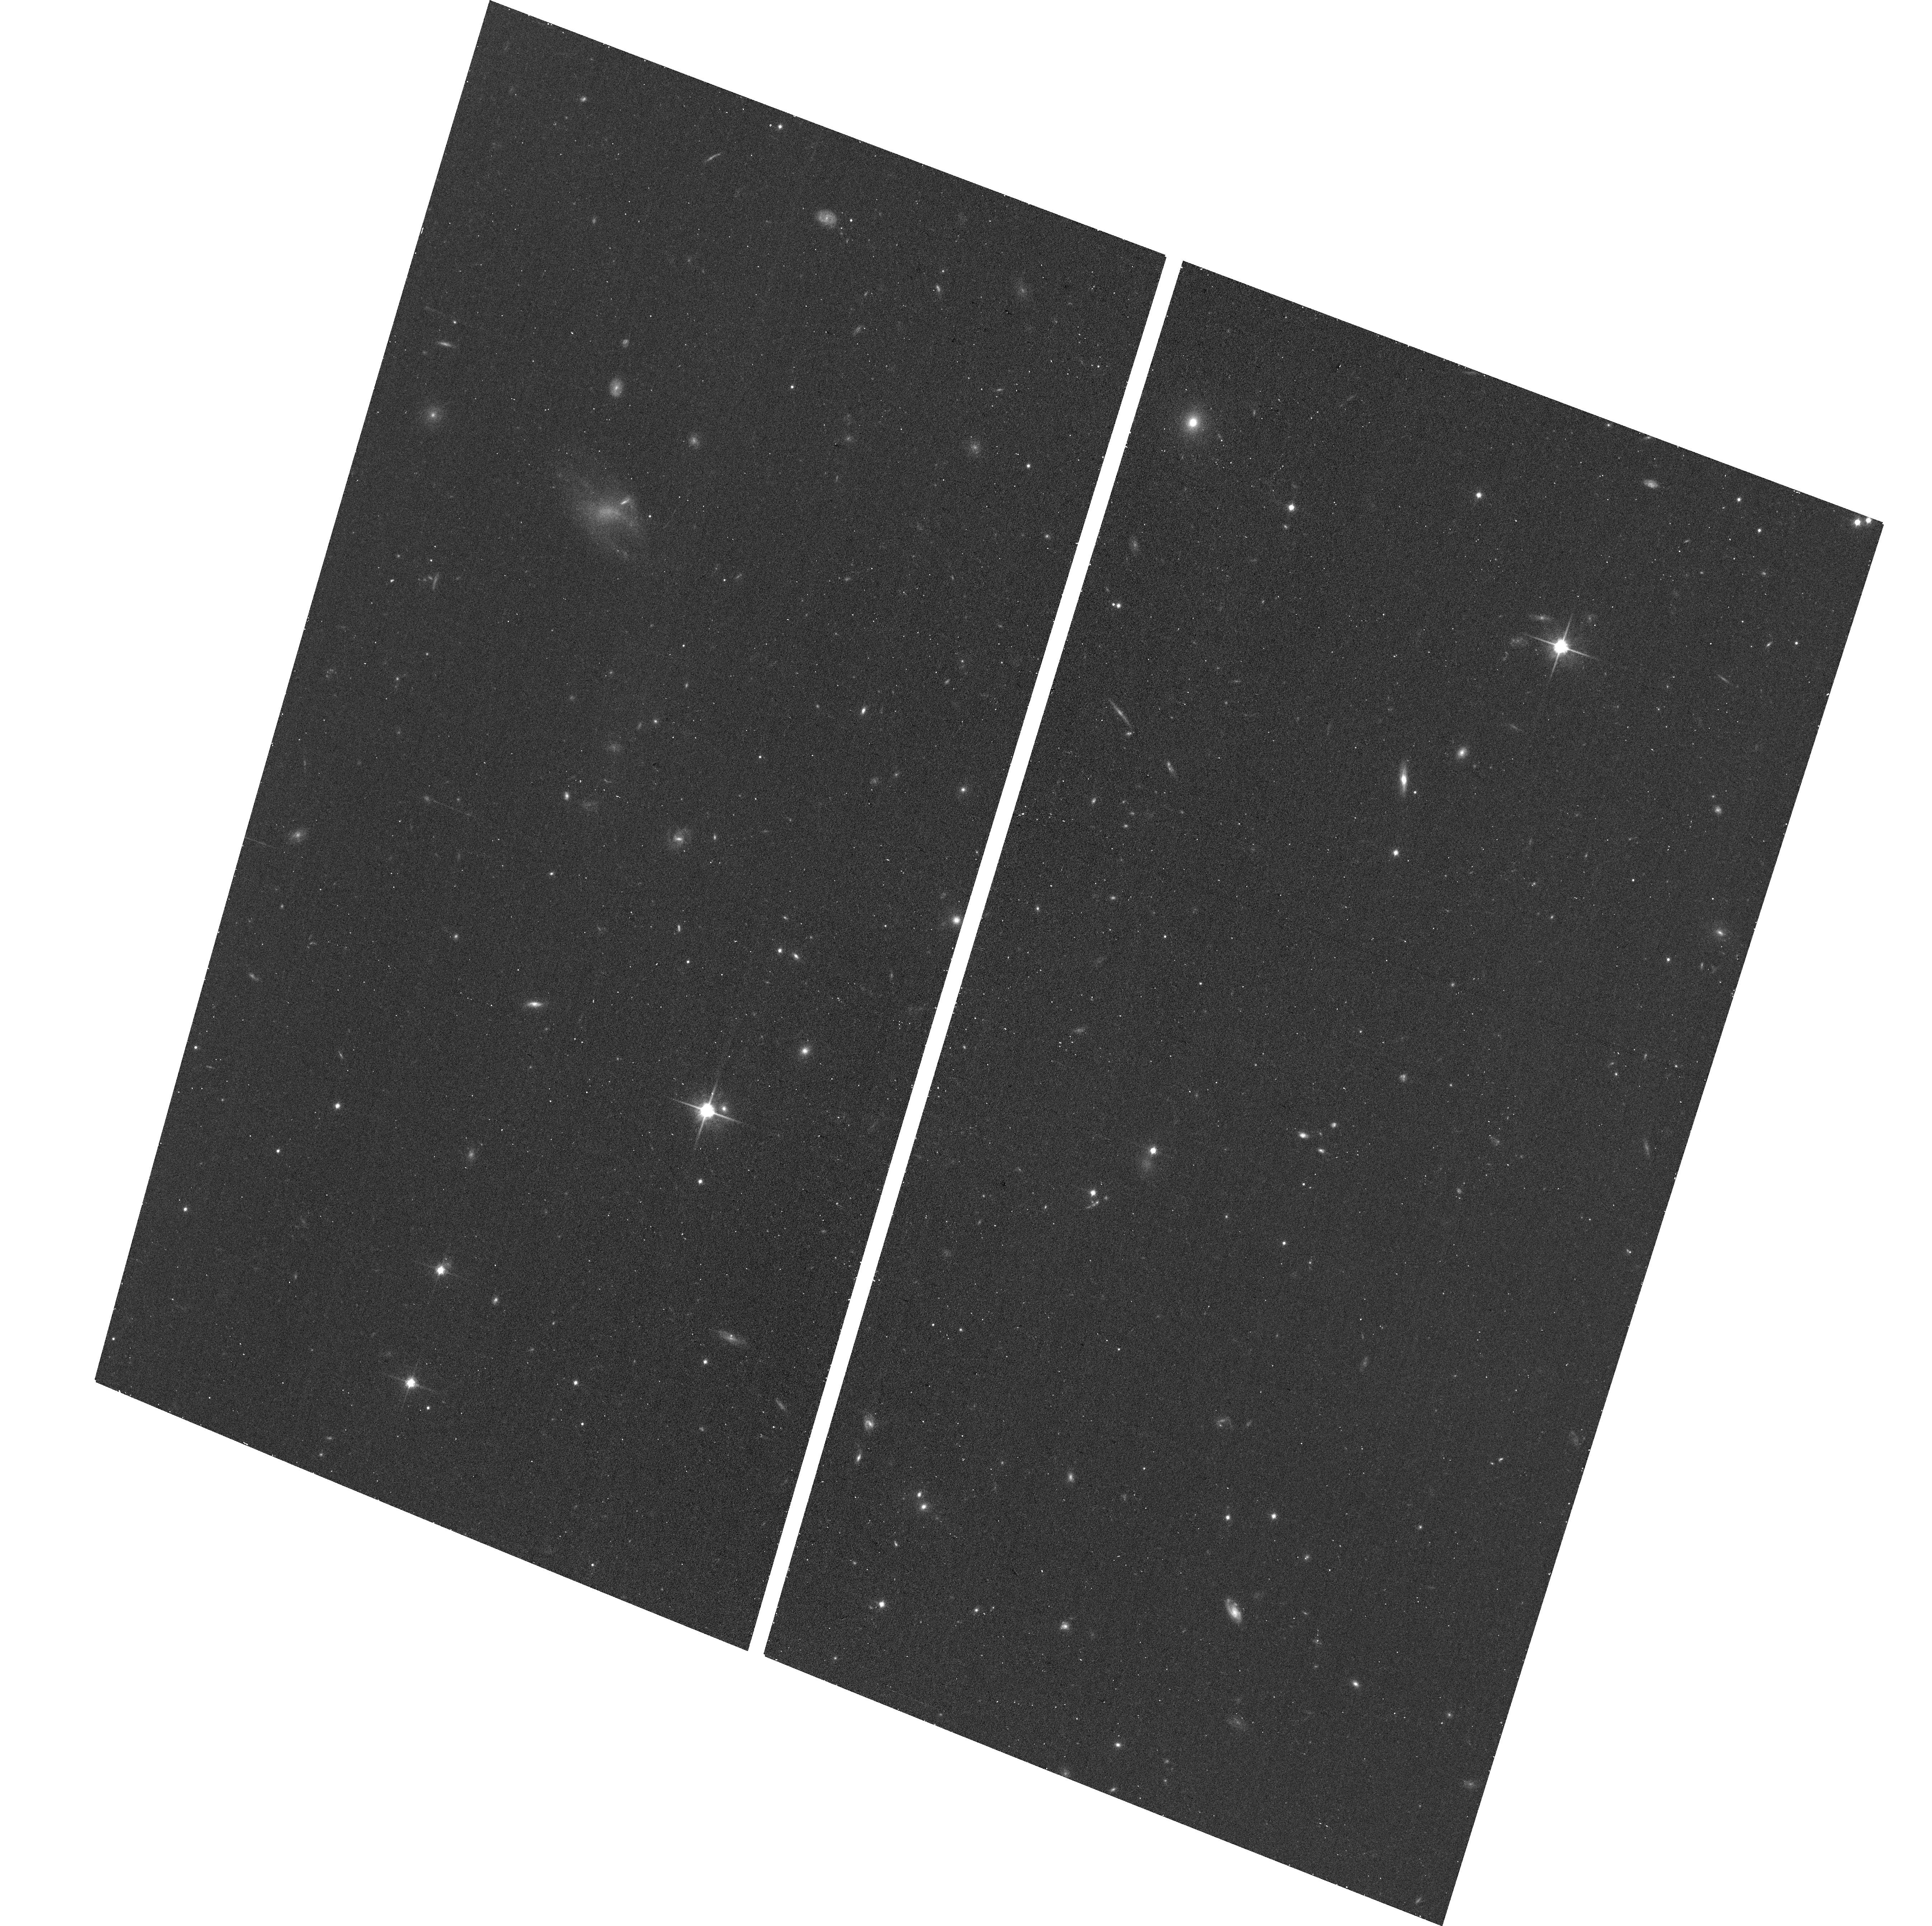
Target: CANDIDATE-1
Instrument: ACS/WFC
Filter: F814W
Exposure: 17 min
Observation ID: hst_17484_01_acs_wfc_f814w_jfa501

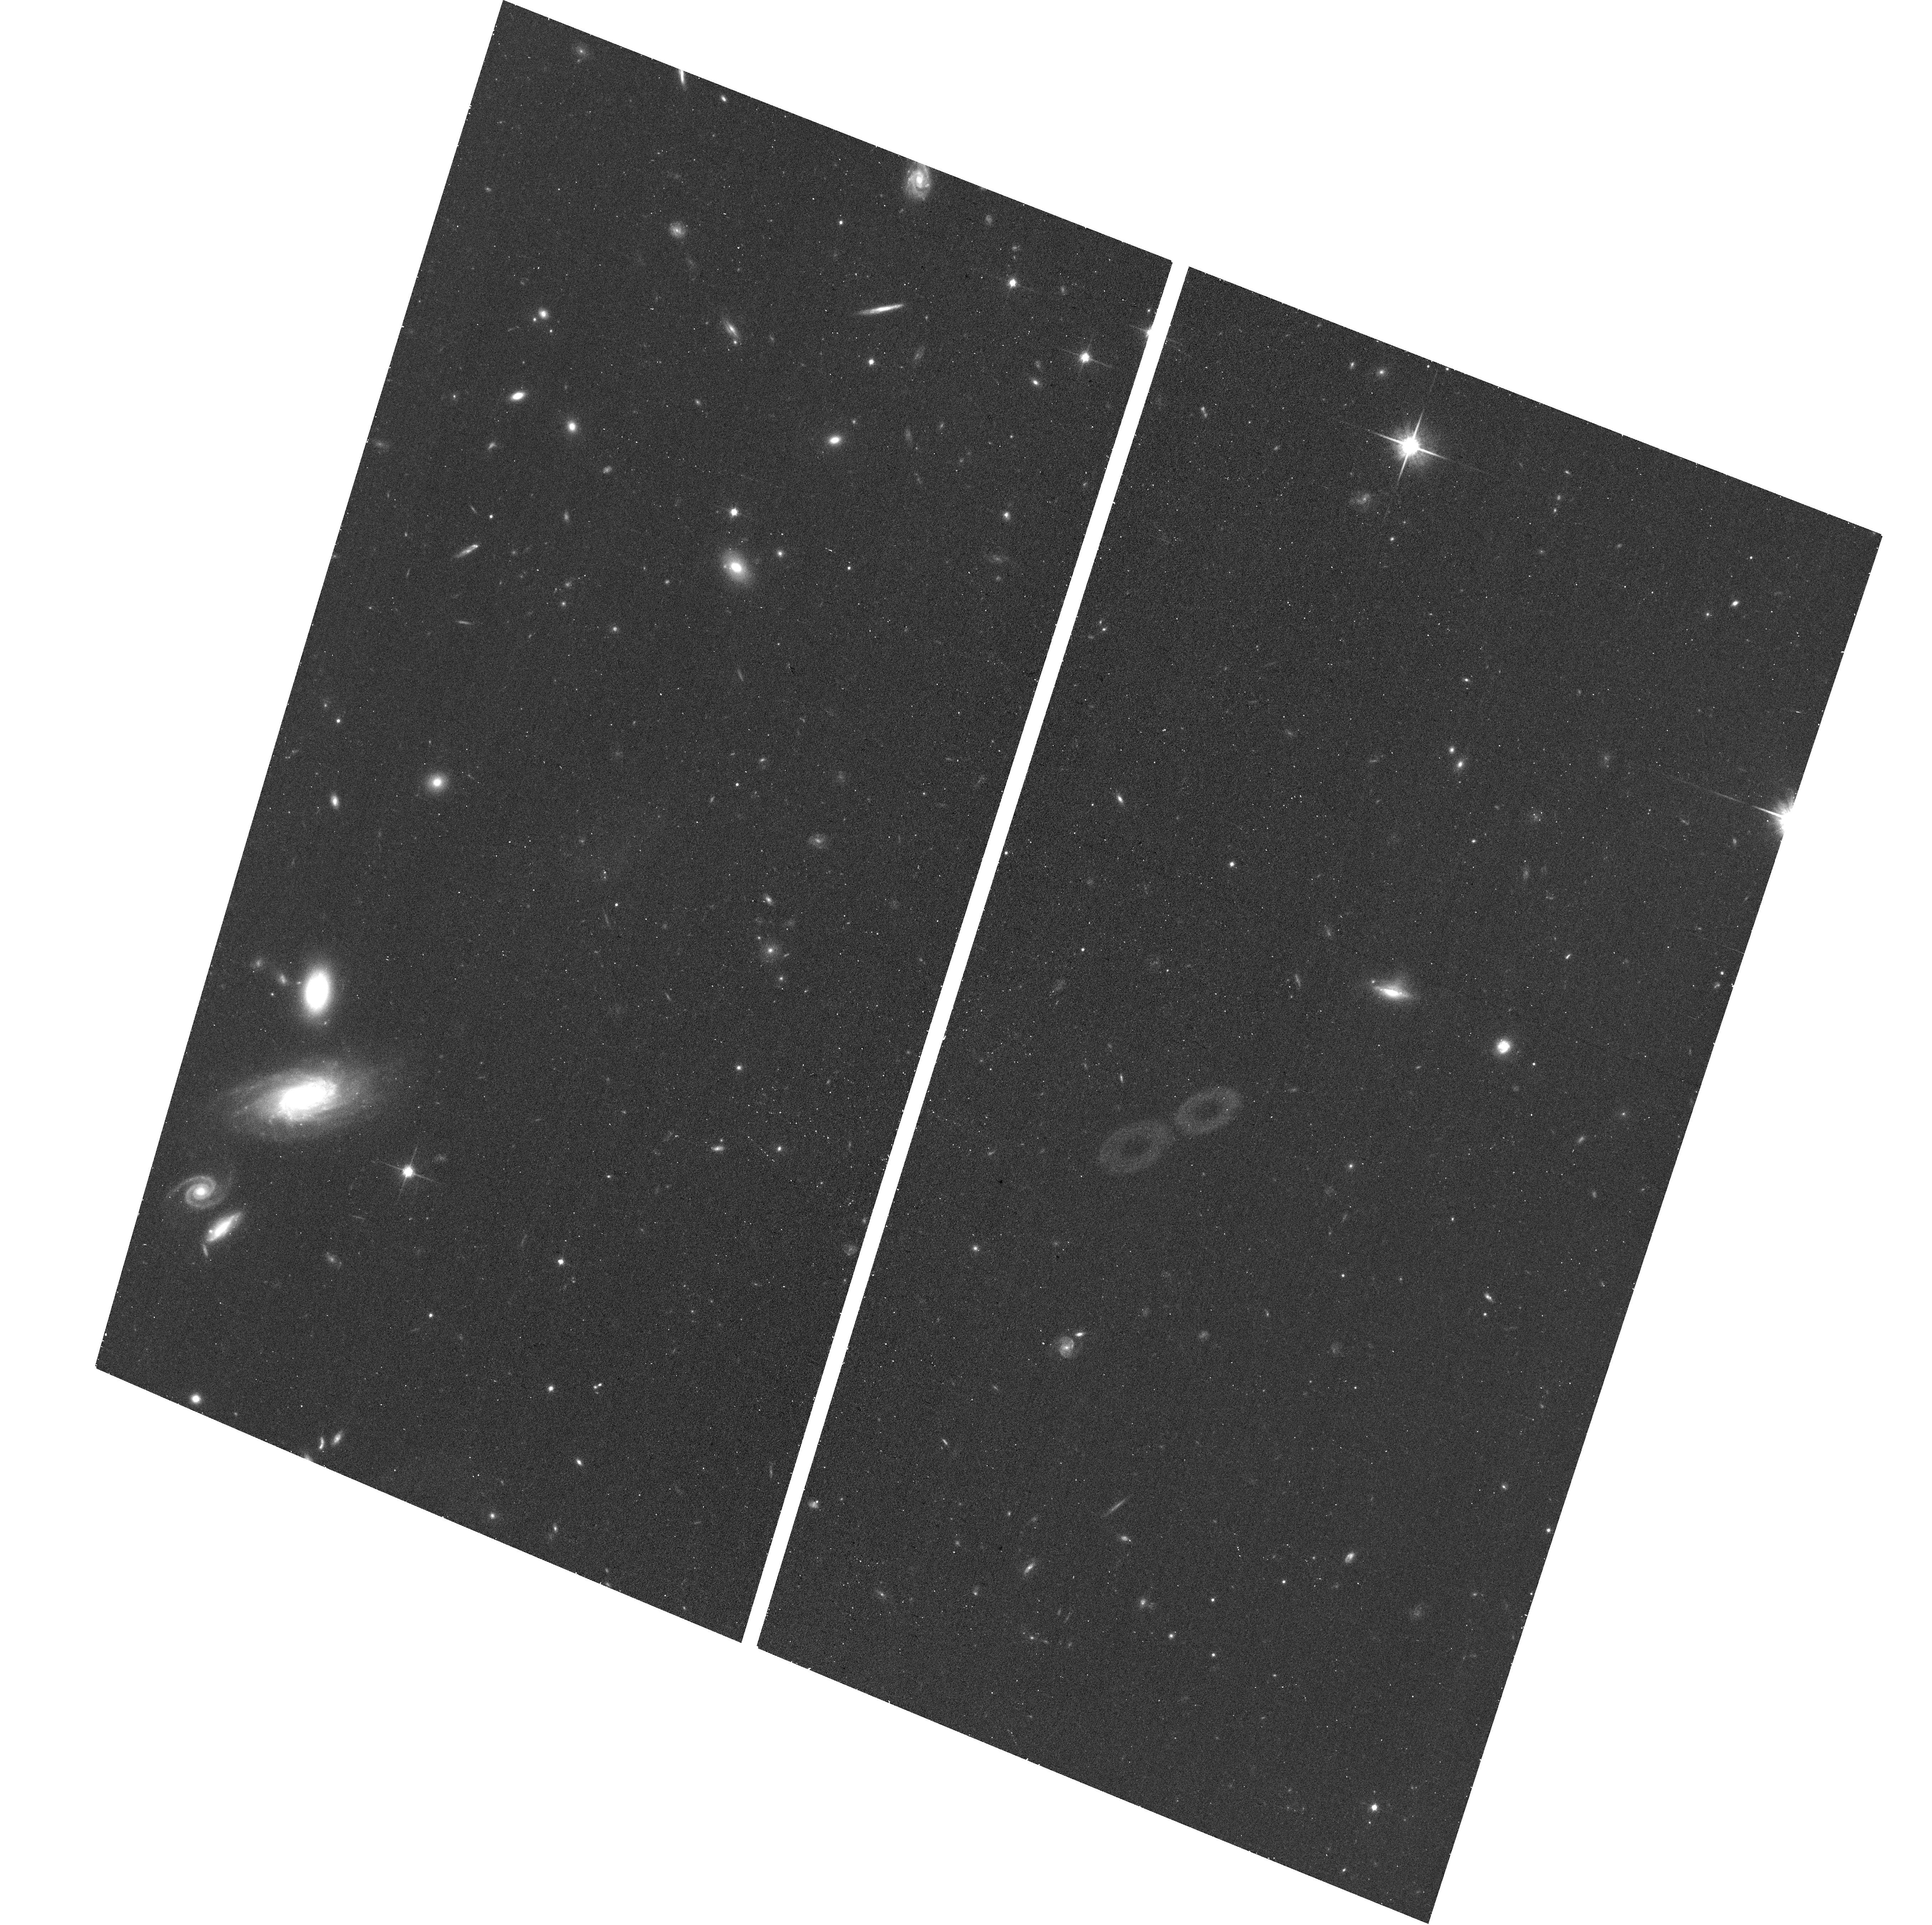
Target: CANDIDATE-2
Instrument: ACS/WFC
Filter: F814W
Exposure: 17 min
Observation ID: hst_17484_02_acs_wfc_f814w_jfa502

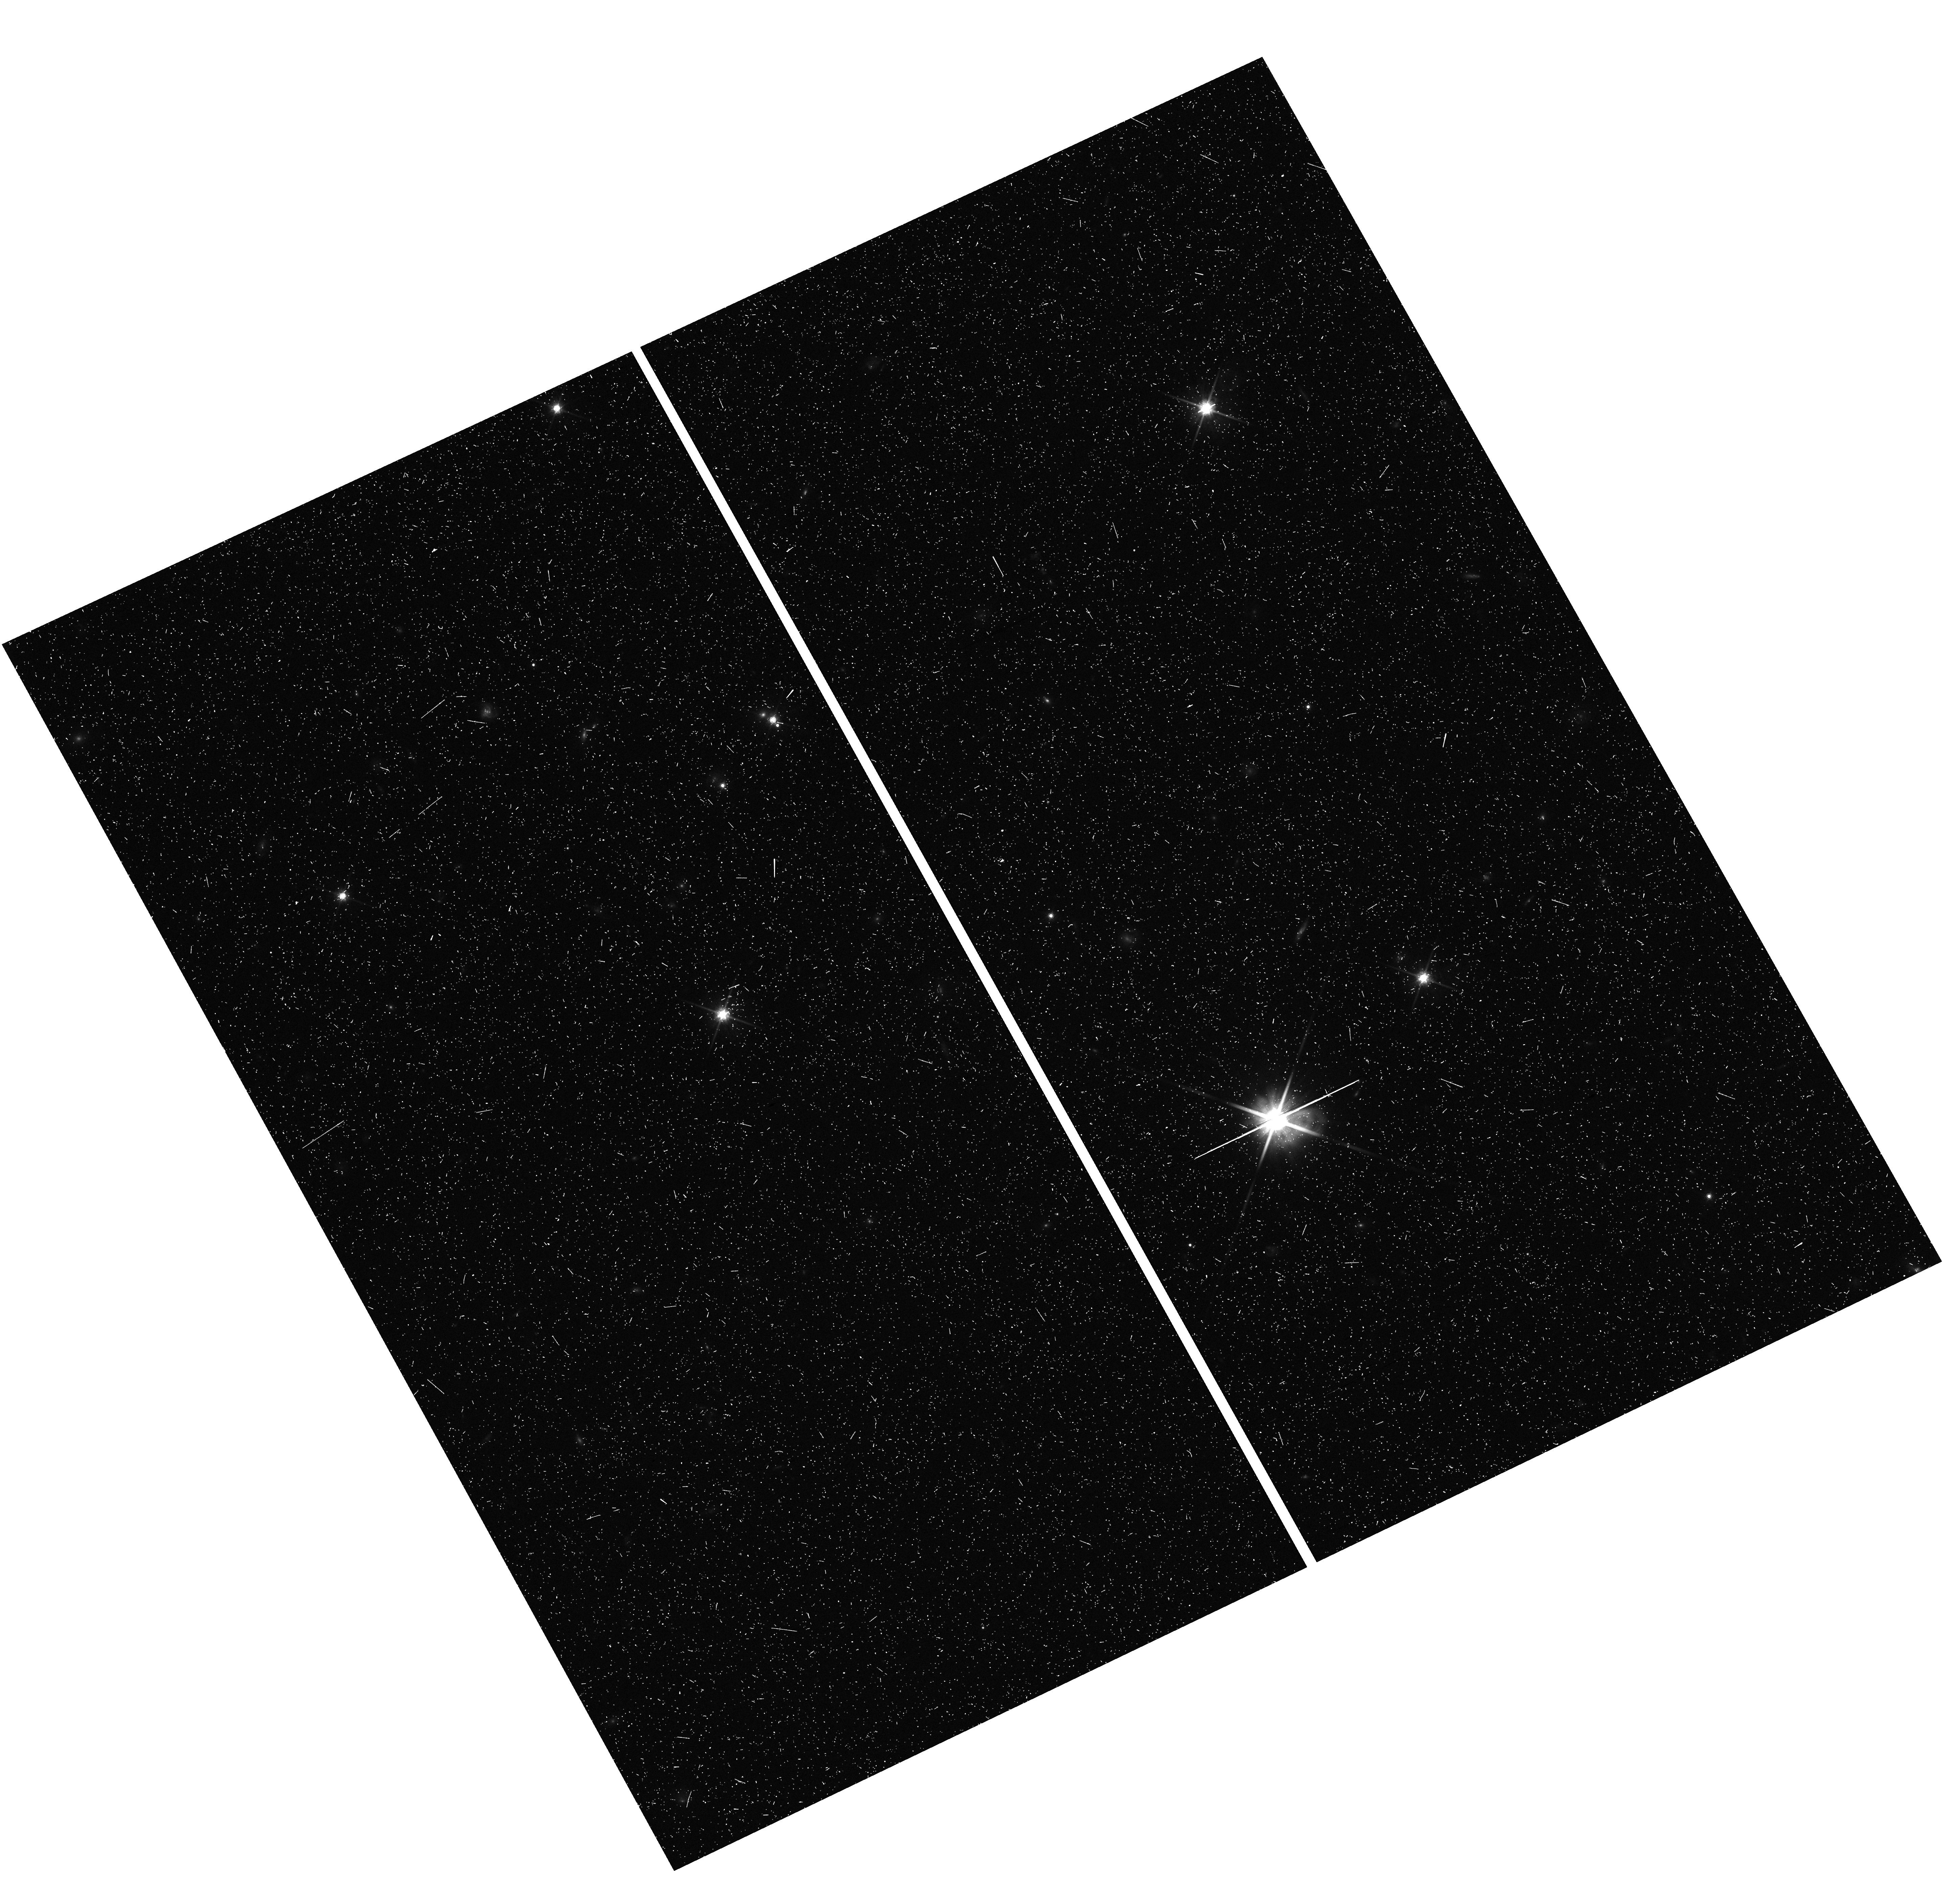
Target: field at RA 25.511°, Dec 25.065°
Instrument: WFC3/UVIS
Filter: F814W
Exposure: 20 min
Observation ID: hst_17484_02_wfc3_uvis_f814w_ifa502

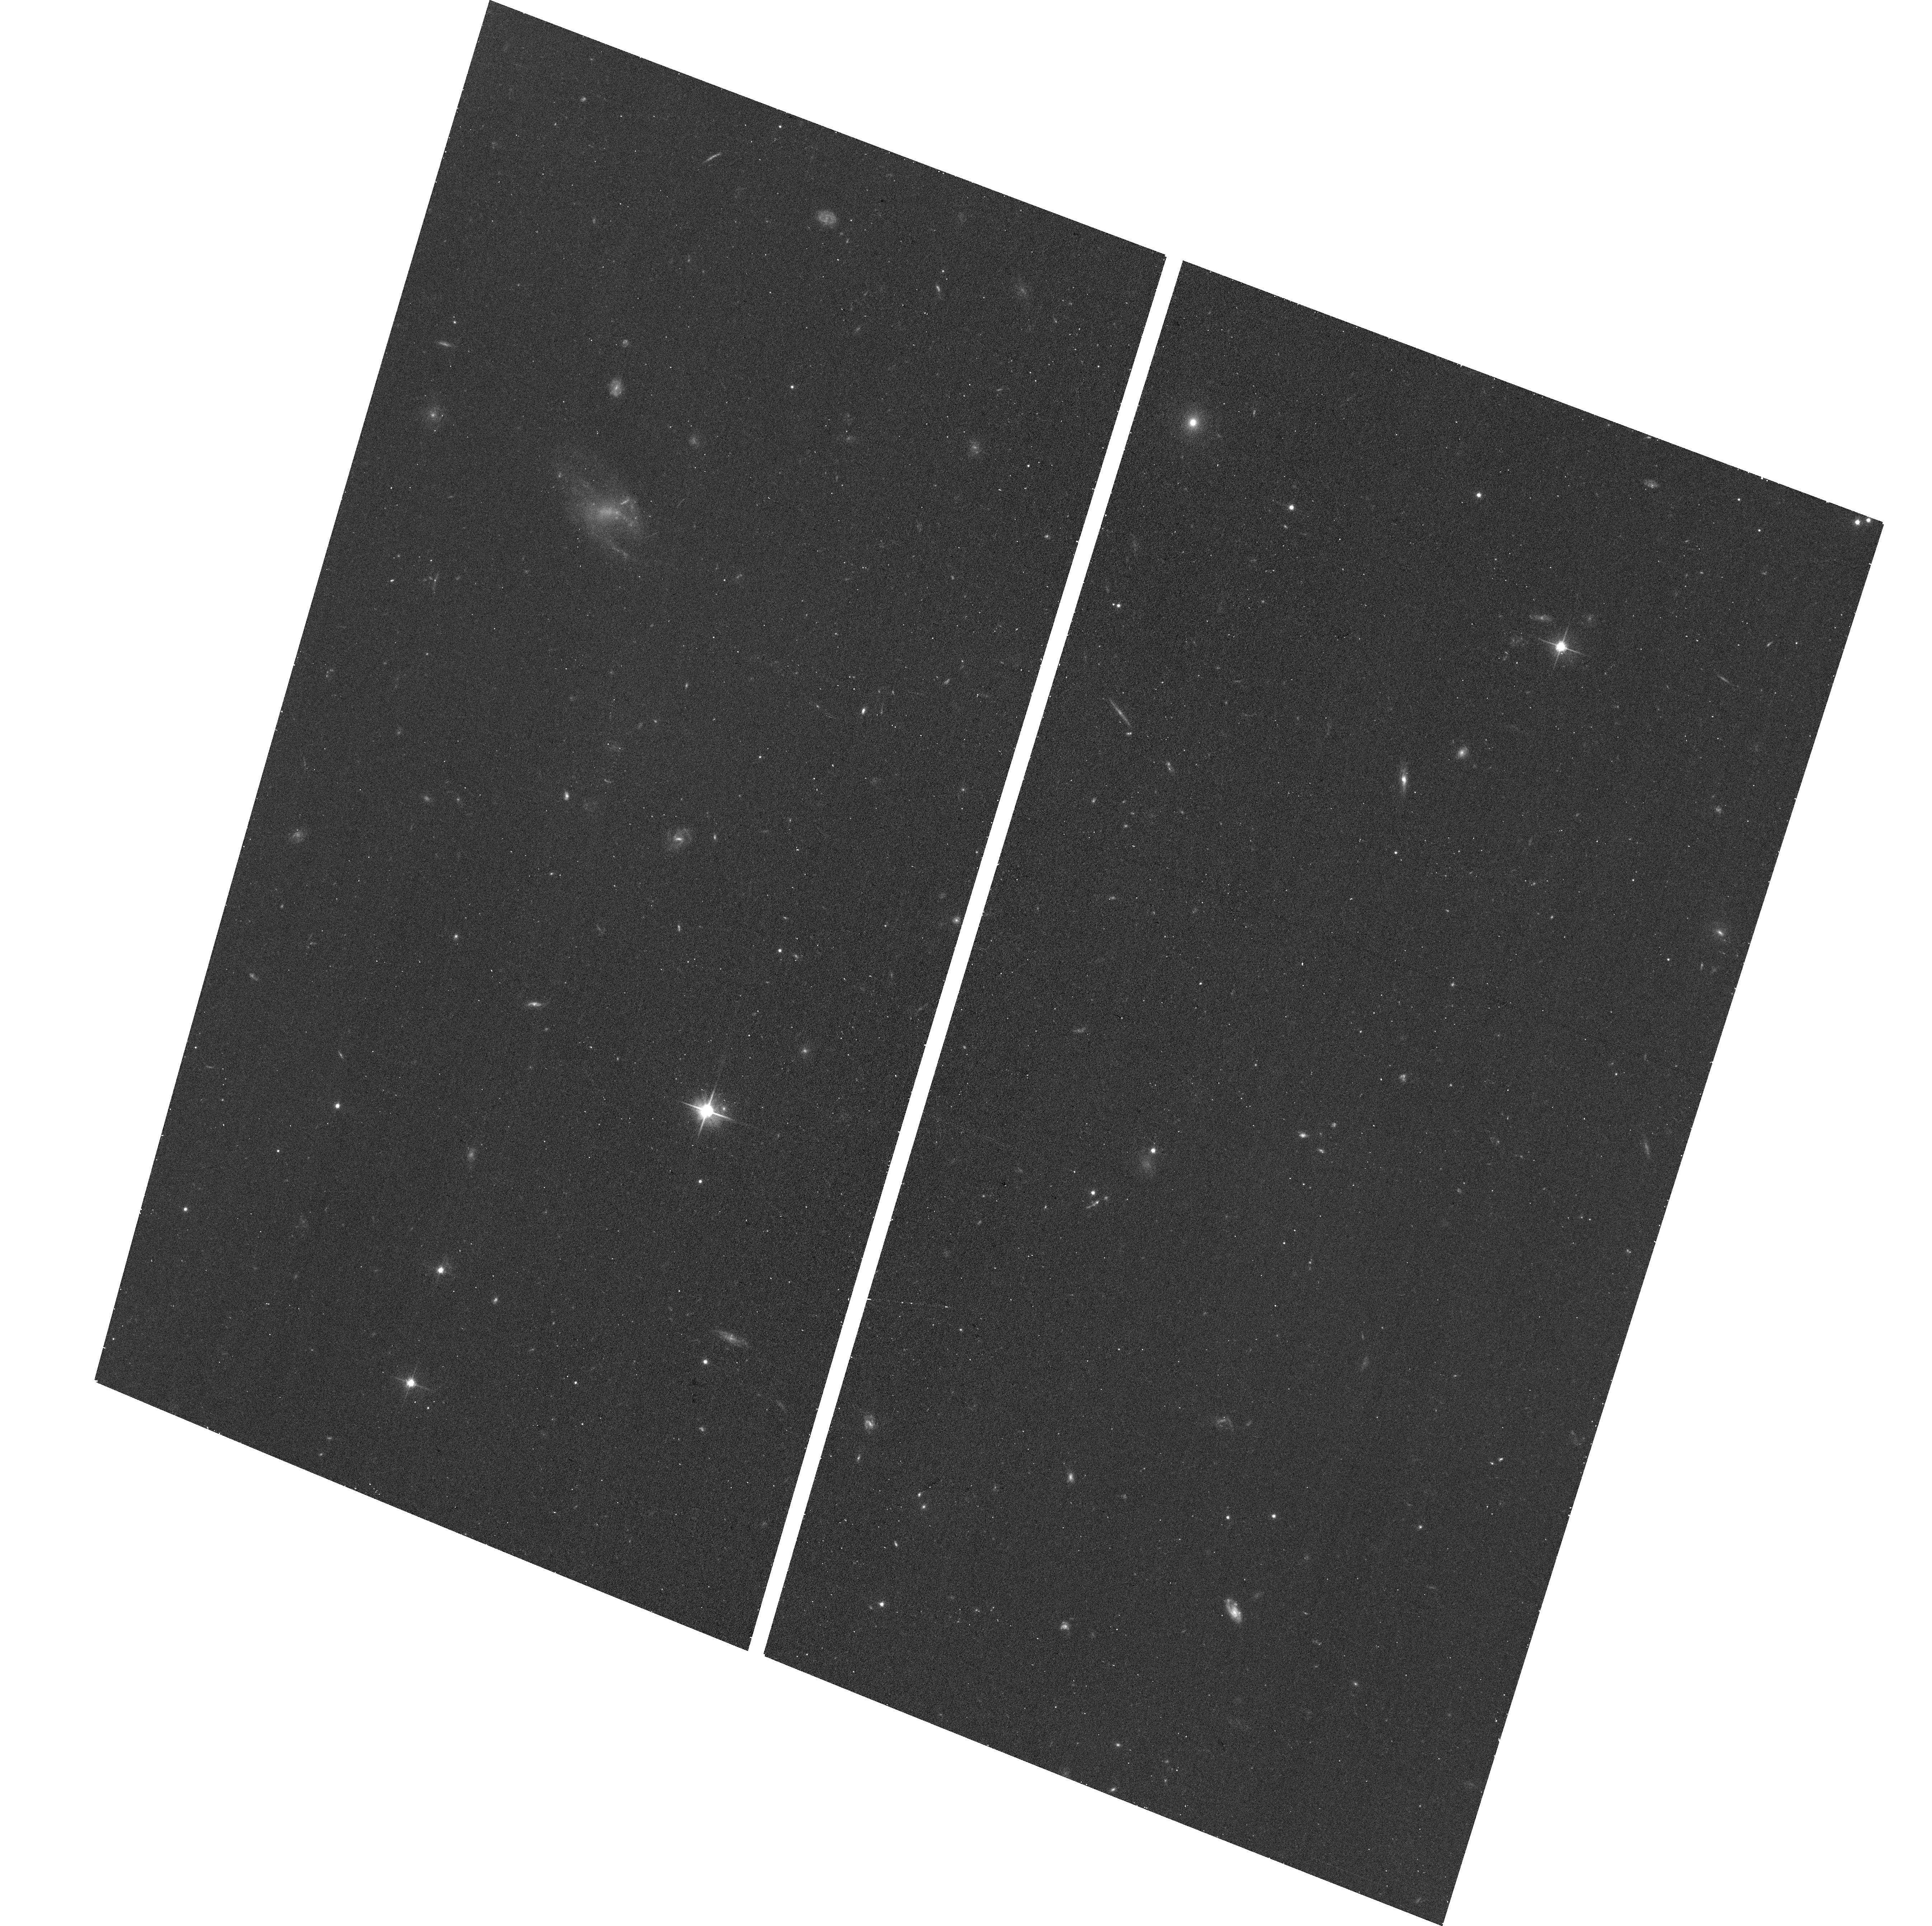
Target: CANDIDATE-1
Instrument: ACS/WFC
Filter: F606W
Exposure: 17 min
Observation ID: hst_17484_01_acs_wfc_f606w_jfa501

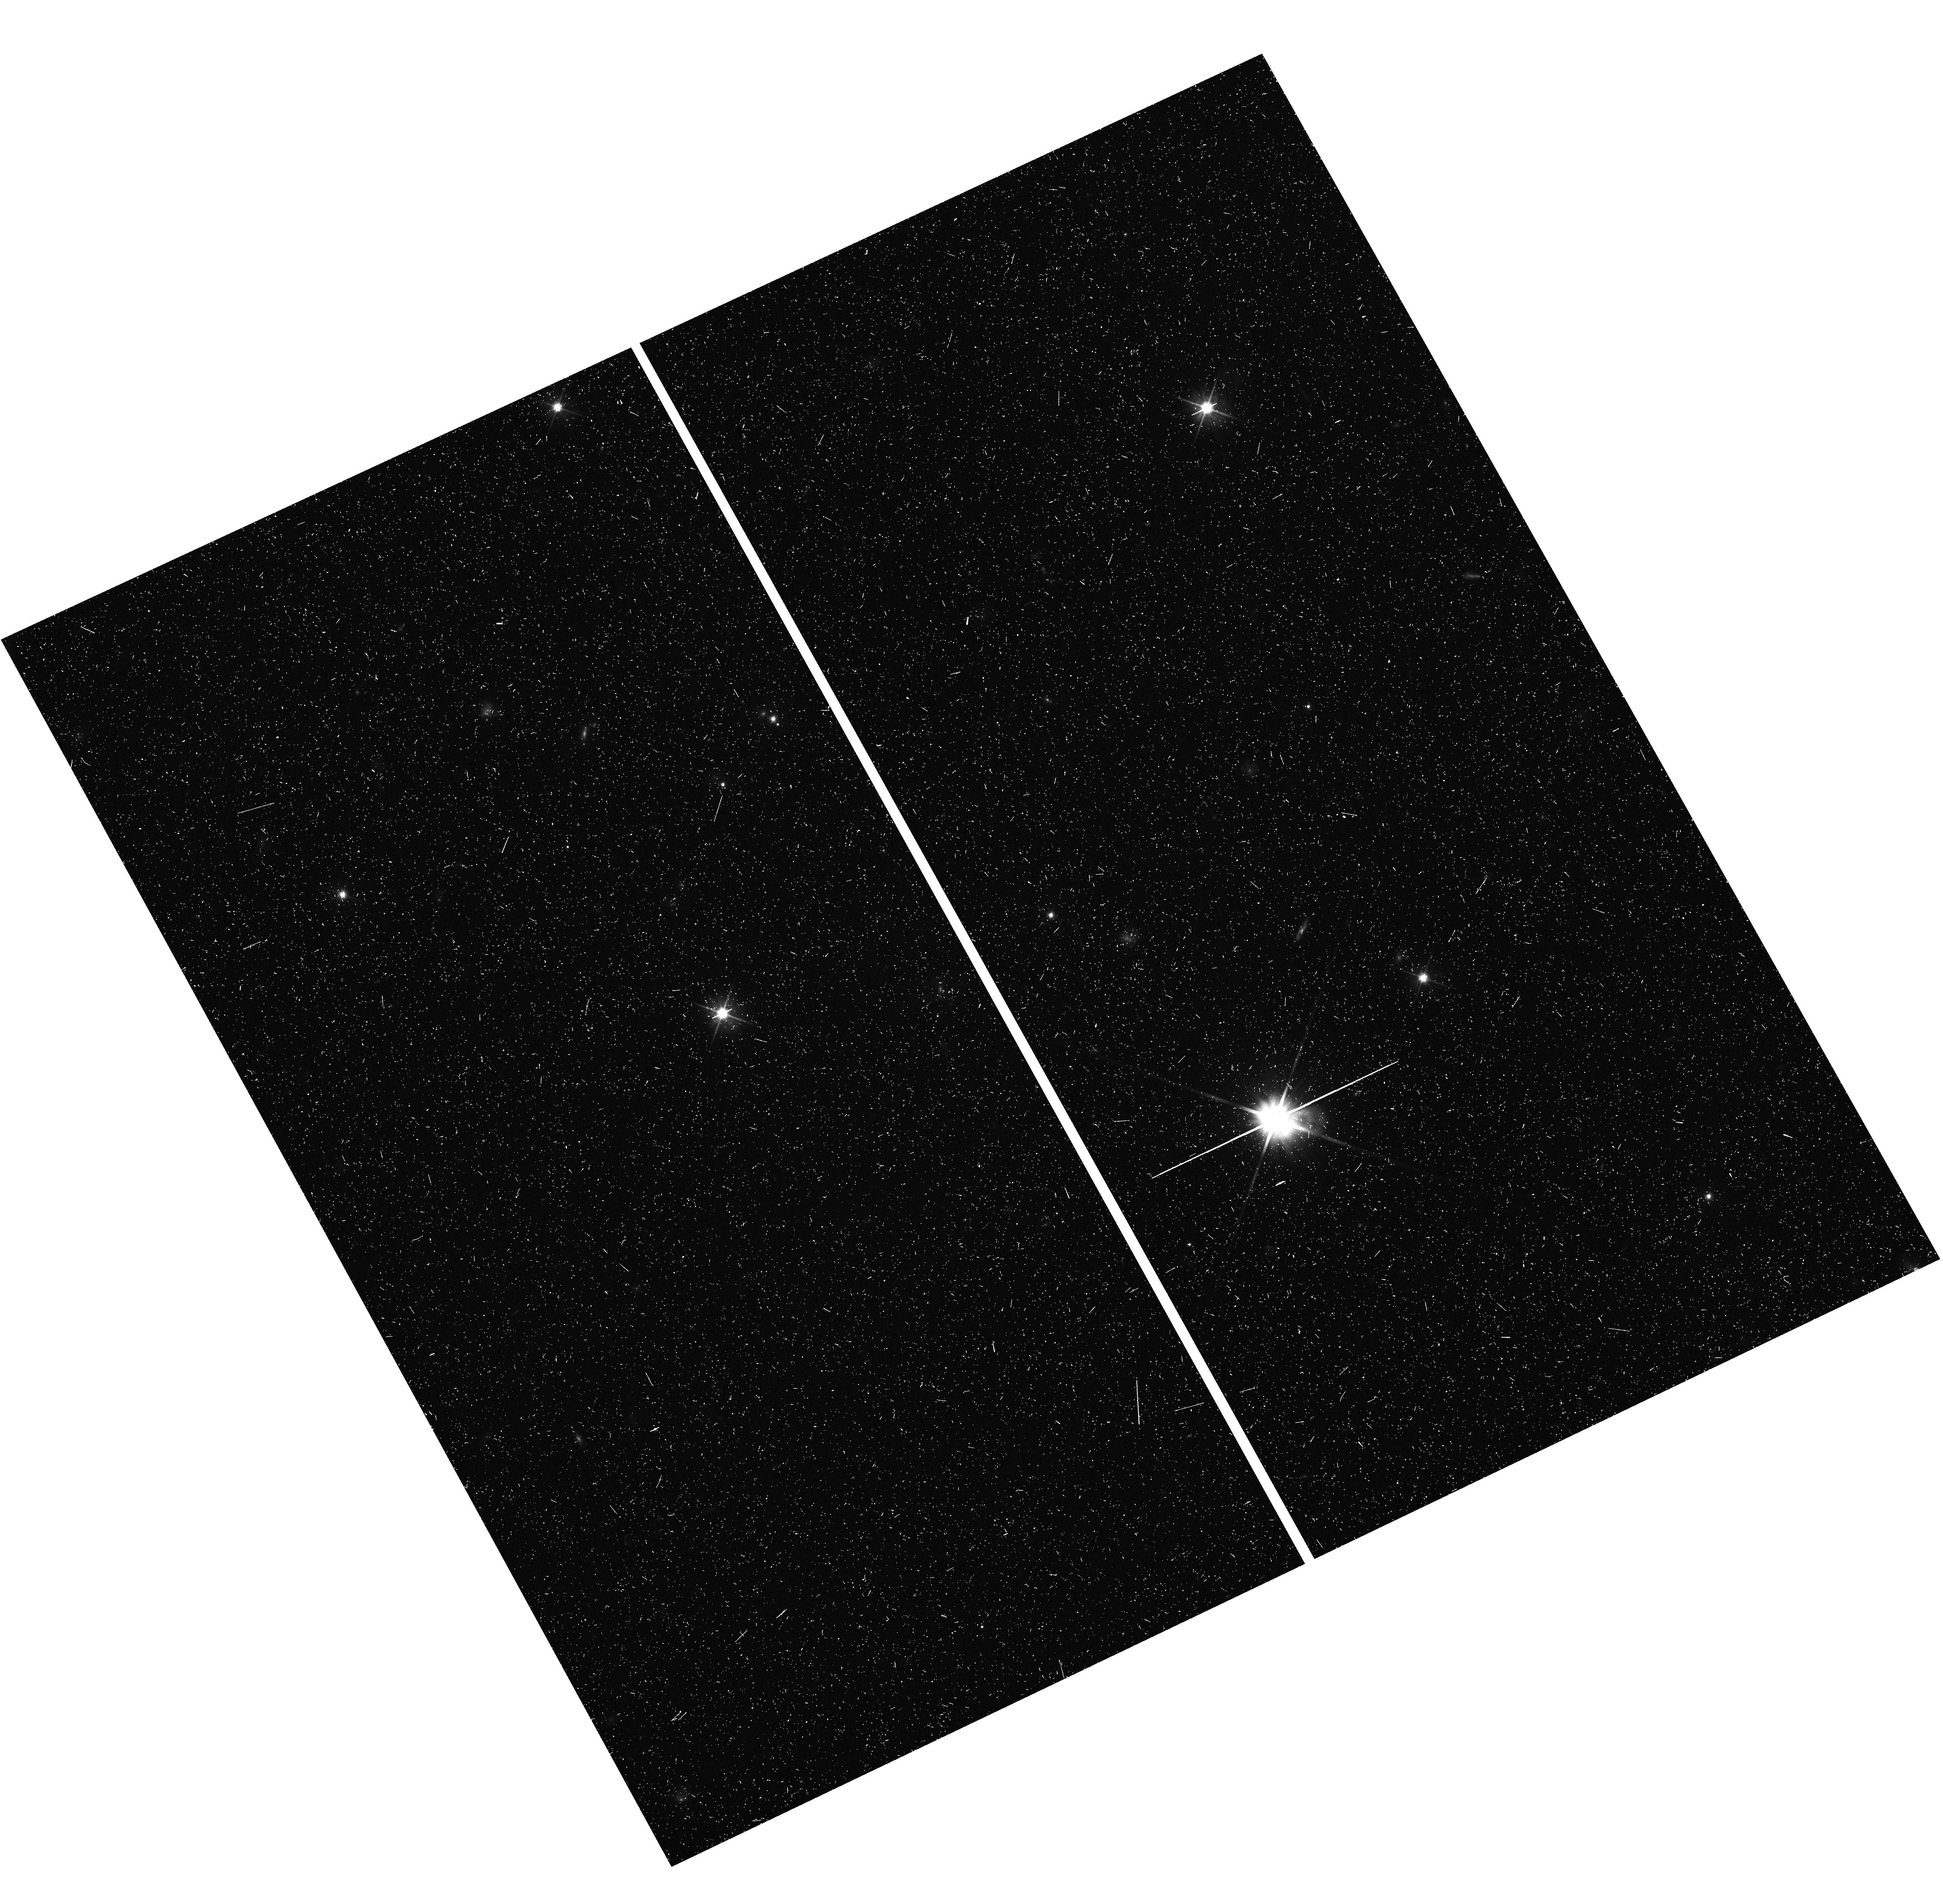
Target: field at RA 25.511°, Dec 25.065°
Instrument: WFC3/UVIS
Filter: F606W
Exposure: 20 min
Observation ID: hst_17484_02_wfc3_uvis_f606w_ifa502

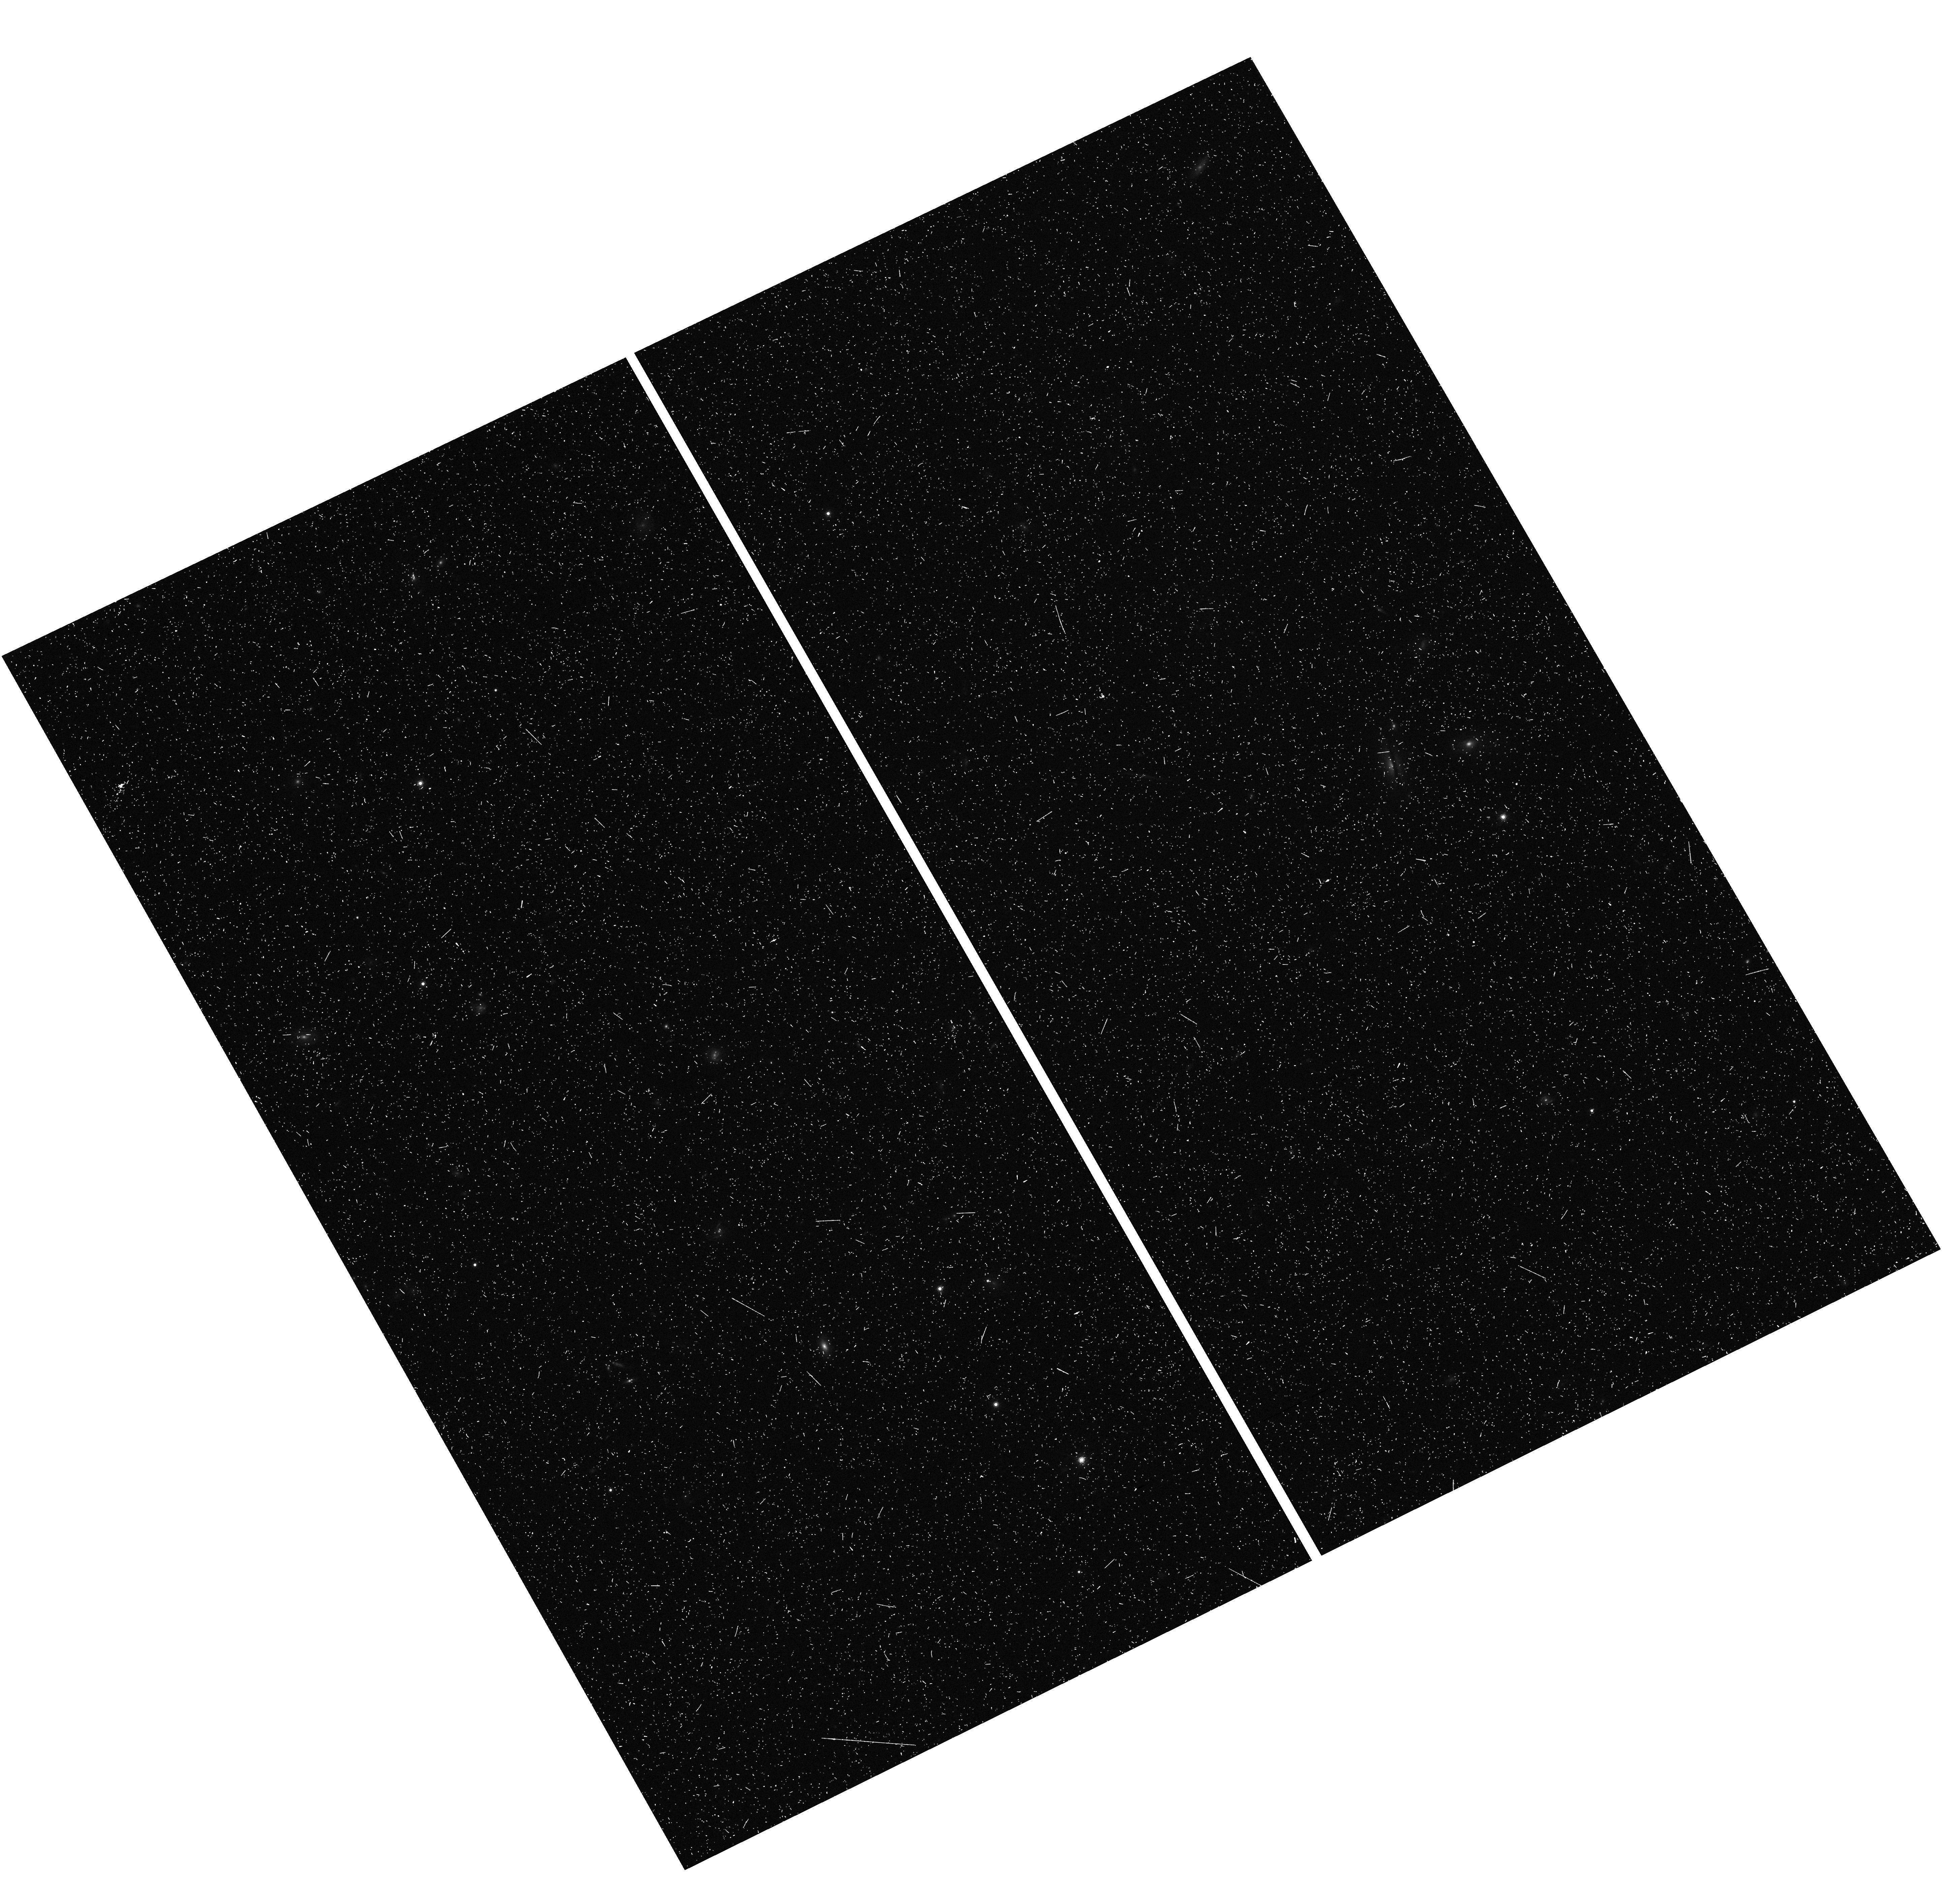
Target: field at RA 25.420°, Dec 24.852°
Instrument: WFC3/UVIS
Filter: F814W
Exposure: 20 min
Observation ID: hst_17484_01_wfc3_uvis_f814w_ifa501

Beyond PAndAS: Two Extremely Faint Candidate Satellites of M33 Identified in Diffuse Light (PI: Patel, Ekta)

M33 is predicted to host more than ten satellites galaxies, but only two potential companions (And XXII, Pisces VII) have been discovered to date. Is this a failure of galaxy formation models, or simply a by-product of how difficult it is to find low surface brightness galaxies in the nearby Universe? In this proposal, we request deep HST observations of two candidate dwarf satellite galaxies identified around M33 using the Dragonfly Telephoto Array. We have undertaken ground-based follow-up which strongly suggests these candidates are dwarf galaxies in the Local Group, but definitive confirmation requires high-resolution space-based imaging. With high-quality HST data, we will (1) confirm the nature of these candidates as galaxies by detecting an adequate number of red giants associated with these galaxies; (2) measure the precise distance to these dwarf candidates to confirm whether they are indeed M33 satellites; (3) measure their physical properties -- geometry and structural parameters, total luminosities, stellar masses, and preliminary star formation histories. If these candidates are indeed dwarfs around M33, this small HST program would quickly double the known population of M33 satellite galaxies and provide a new avenue for carrying out a rigorous search for all potential M33 satellites. This data set will also enable follow-up studies of the dynamics of the M33-M31 system, including new constraints on the orbit of M33, and a direct test for the hierarchical nature of the LCDM paradigm in the regime of low mass galaxies.